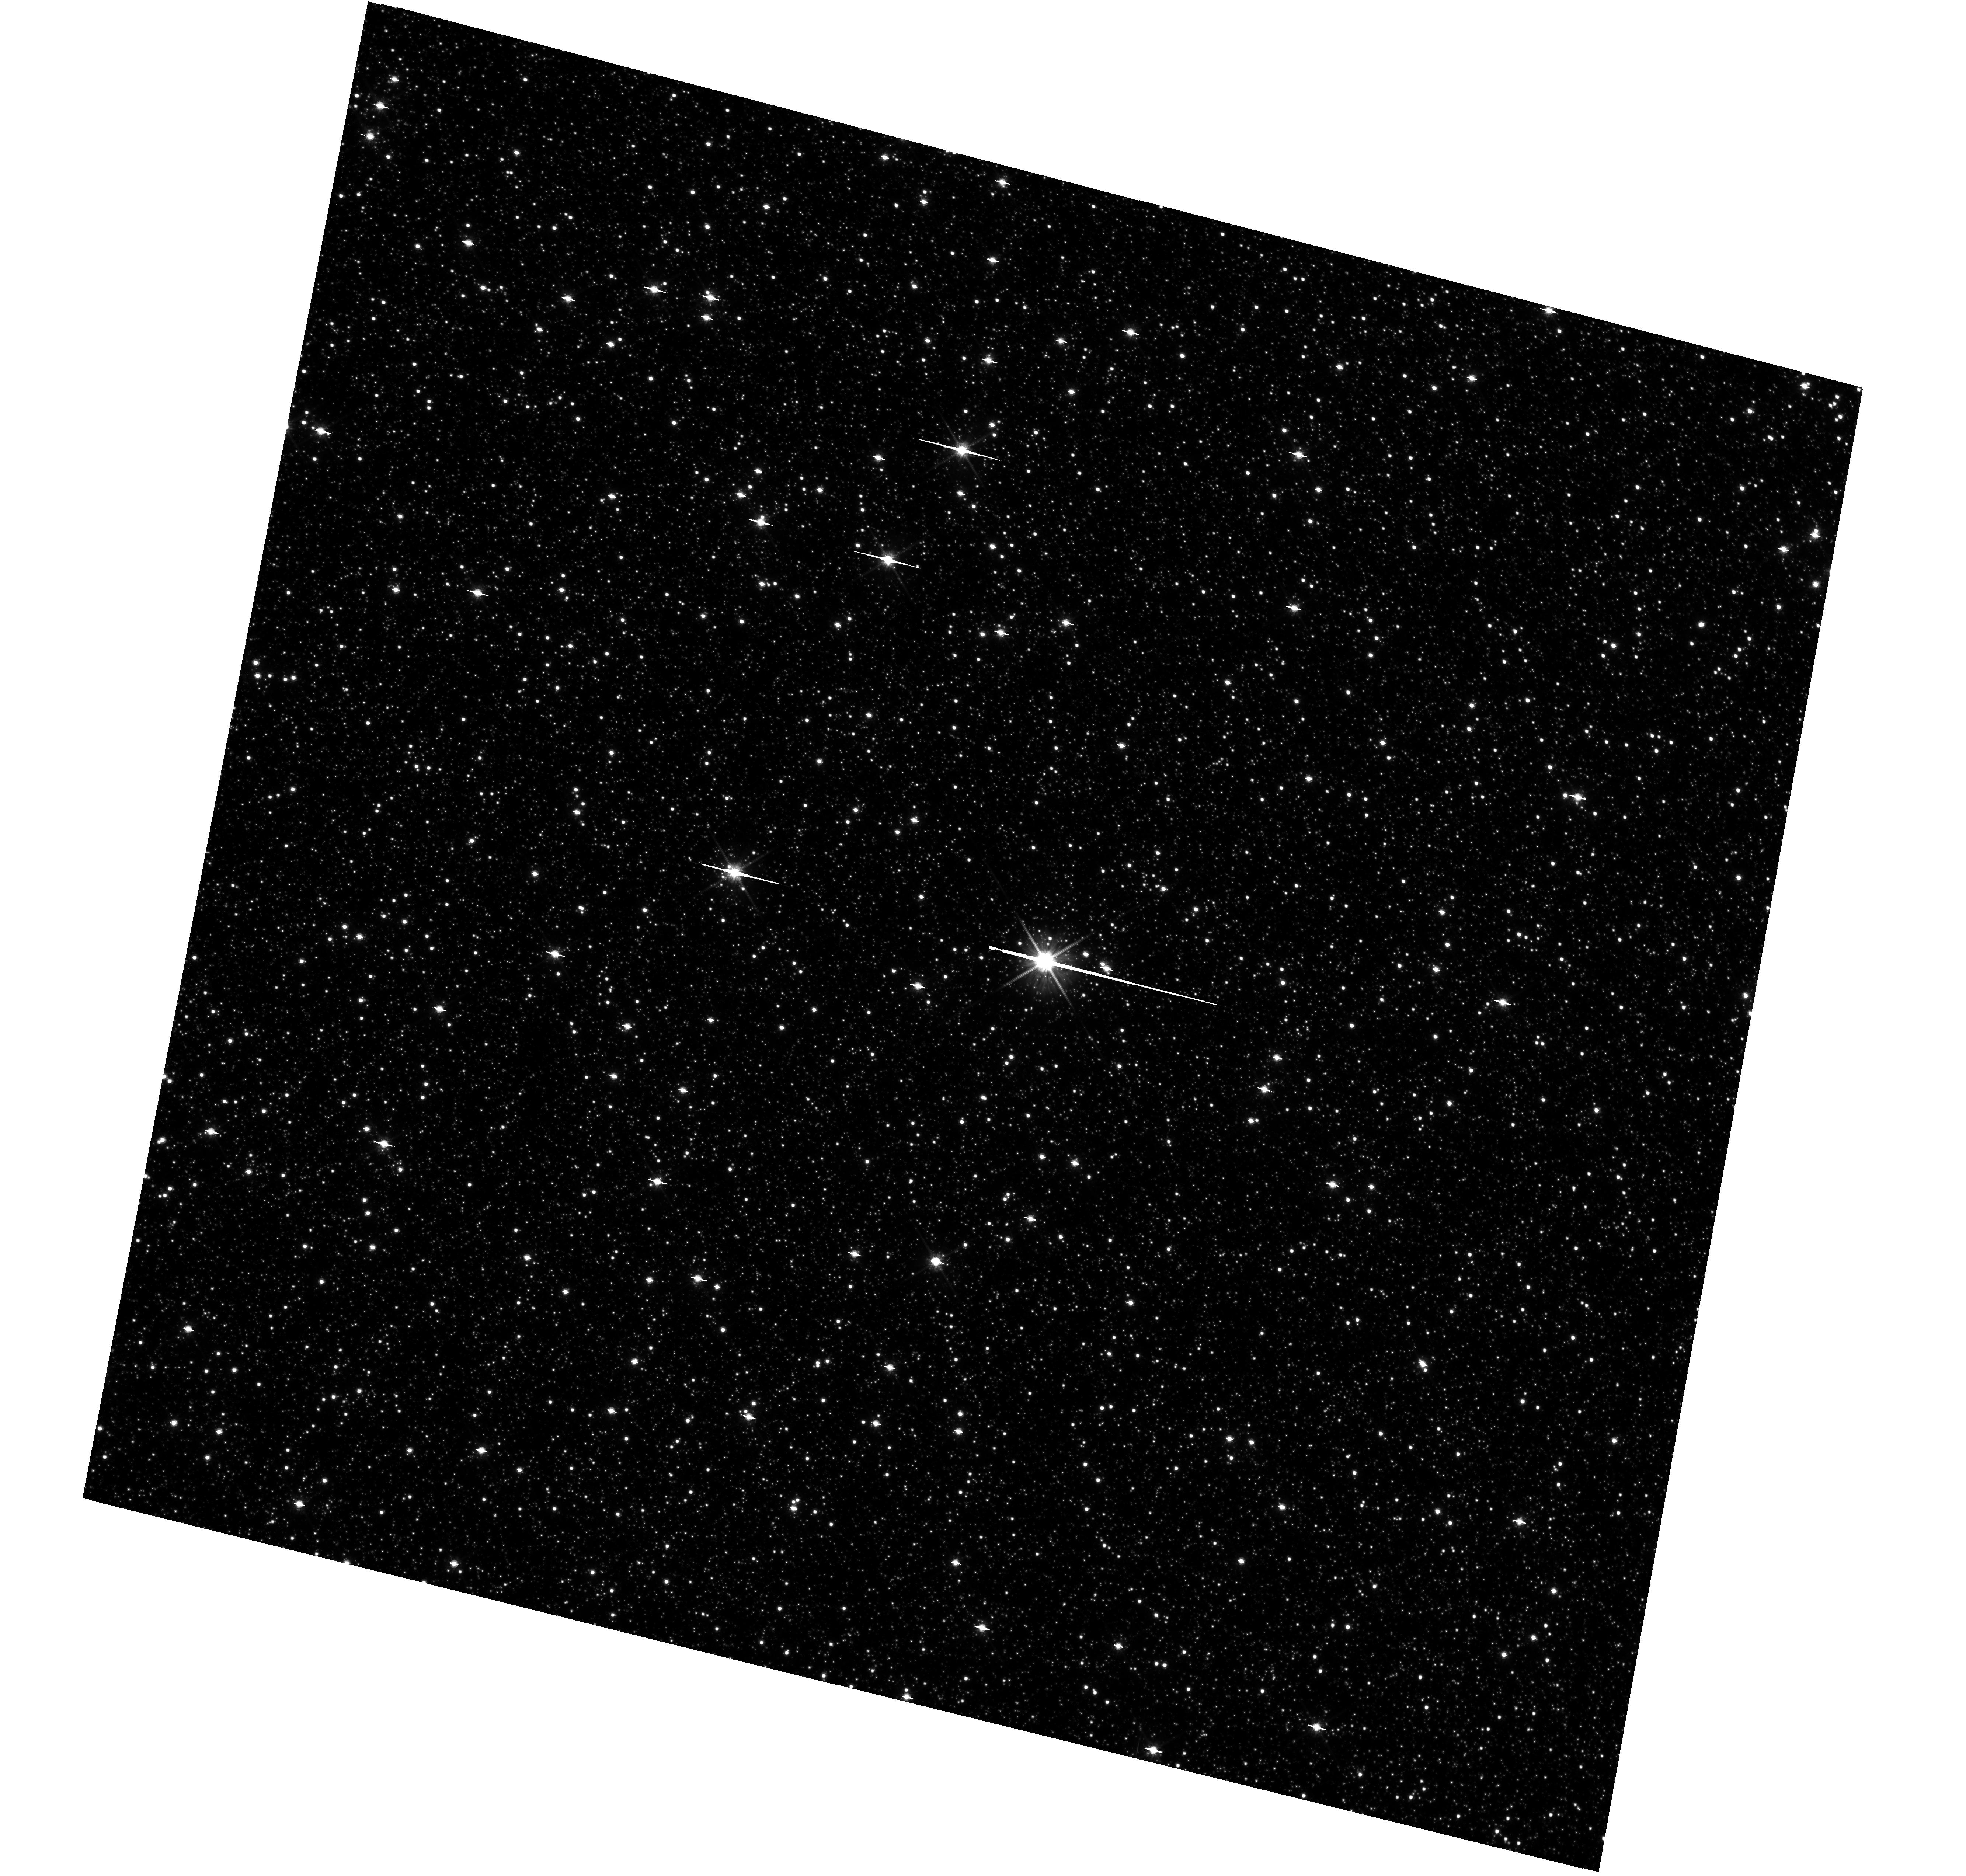
Target: BULGE-STANEK
Instrument: WFC3/UVIS
Filter: F814W
Exposure: 33 min
Observation ID: hst_12666_13_wfc3_uvis_f814w_ibom13

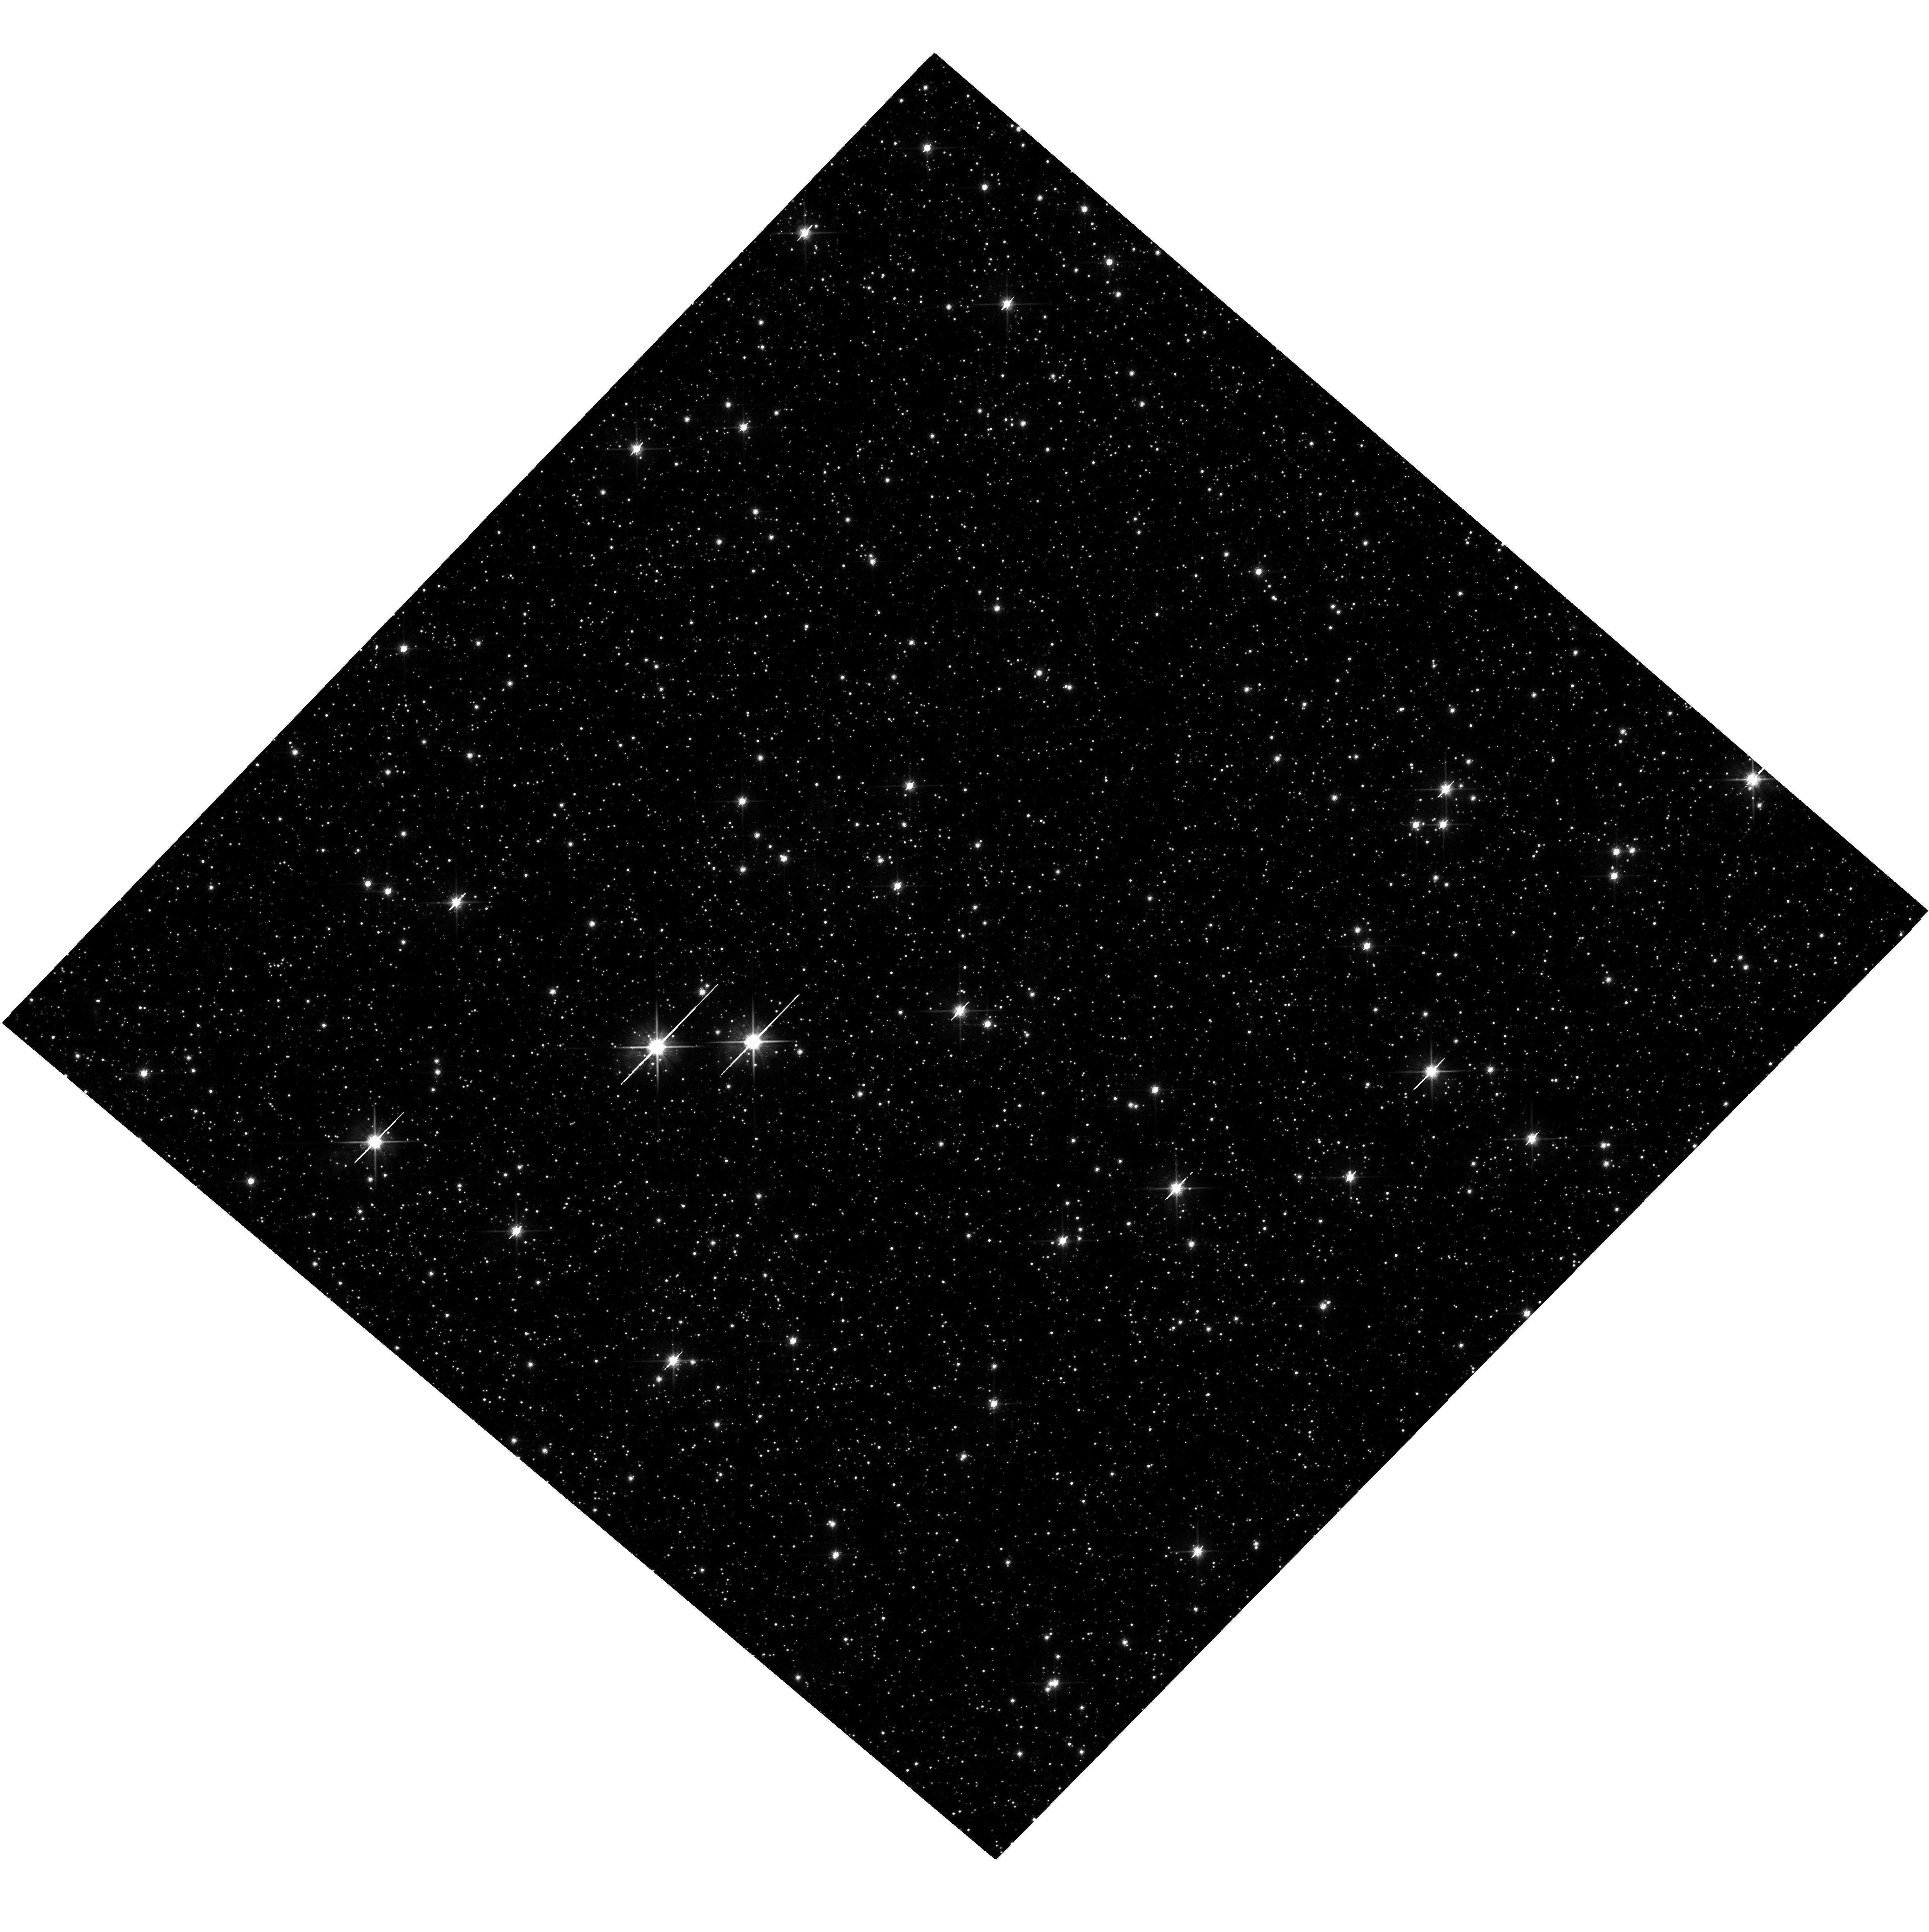
Target: BULGE-OGLE29
Instrument: WFC3/UVIS
Filter: F814W
Exposure: 36 min
Observation ID: hst_12666_23_wfc3_uvis_f814w_ibom23

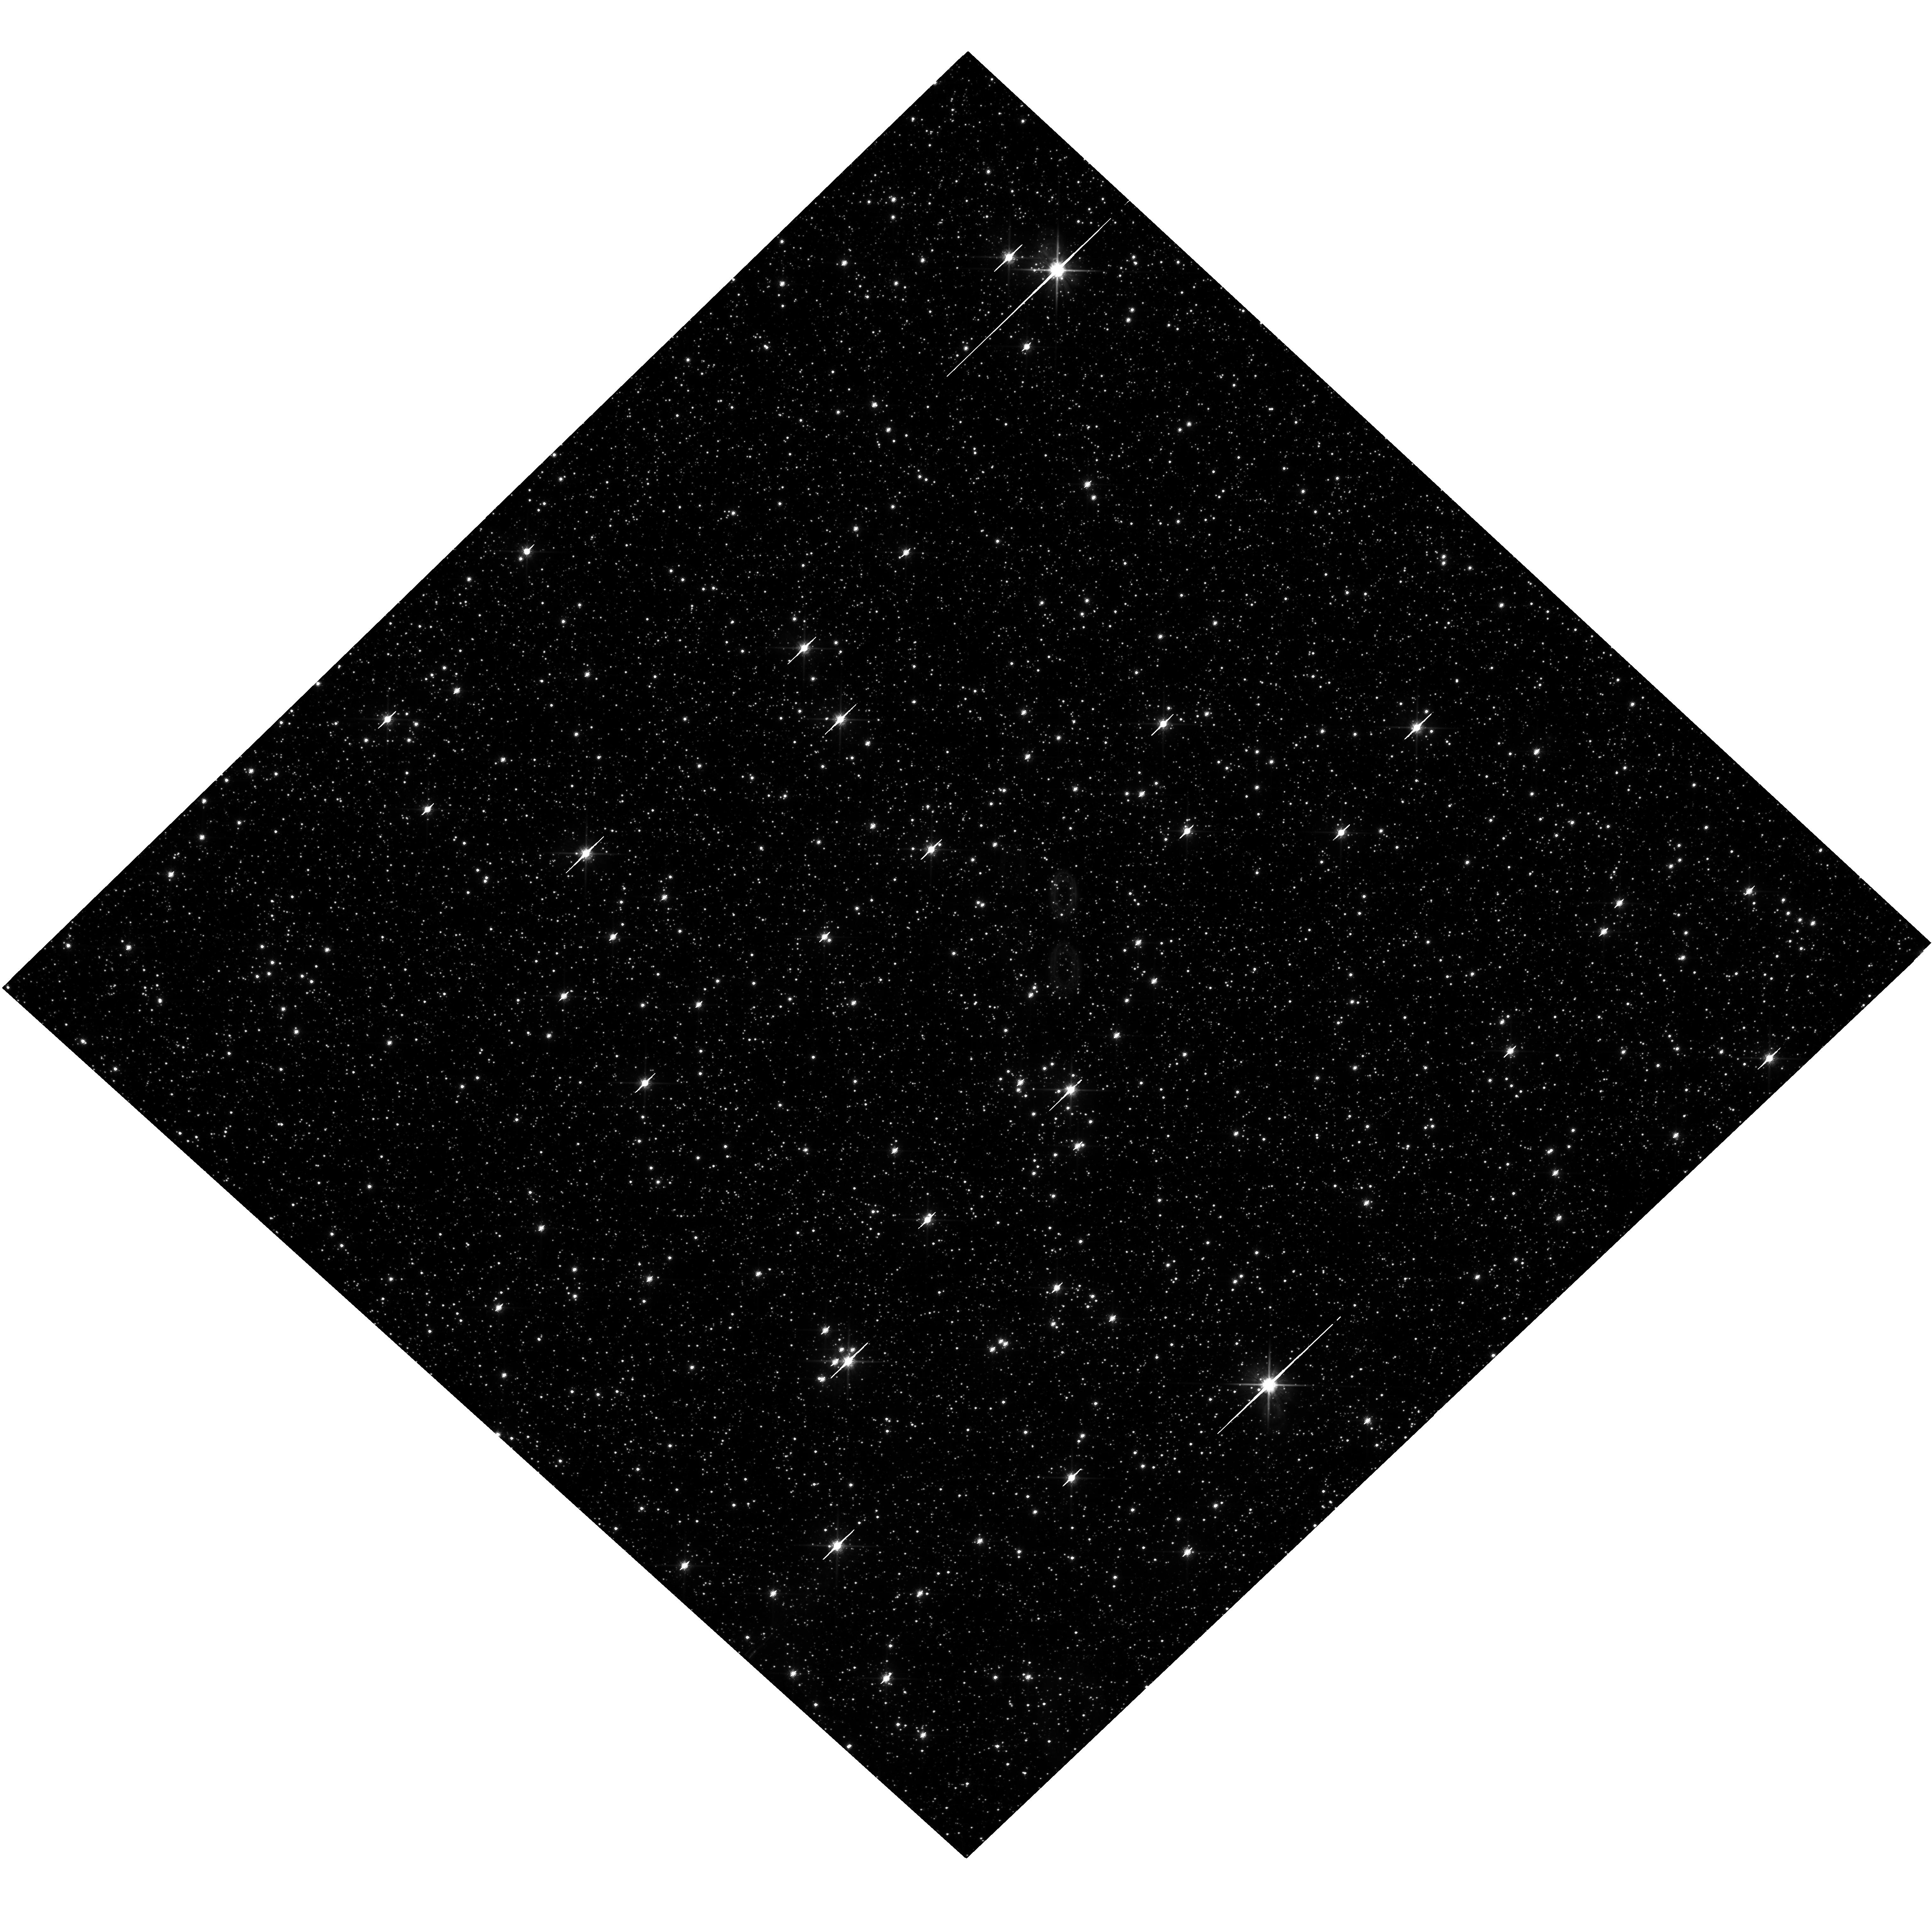
Target: BULGE-BAADE
Instrument: WFC3/UVIS
Filter: F814W
Exposure: 36 min
Observation ID: hst_12666_33_wfc3_uvis_f814w_ibom33

The WFC3 Galactic Bulge Treasury Program: Populations, Formation History, and Planets (PI: Brown, Thomas M.)

Exploiting the full power of the Wide Field Camera 3 (WFC3), we propose deep panchromatic imaging of four fields in the Galactic bulge. These data will enable a sensitive dissection of its stellar populations, using a new set of reddening-free photometric indices we have constructed from broad-band filters across UV, optical, and near-IR wavelengths. These indices will provide accurate temperatures and metallicities for hundreds of thousands of individual bulge stars. Proper motions of these stars derived from multi-epoch observations will allow separation of pure bulge samples from foreground disk contamination. Our catalogs of proper motions and panchromatic photometry will support a wide range of bulge studies. Using these photometric and astrometric tools, we will reconstruct the detailed star-formation history as a function of position within the bulge, and thus differentiate between rapid- and extended-formation scenarios. We will also measure the dependence of the stellar mass function on metallicity, revealing how the characteristic mass of star formation varies with chemistry. Our sample of bulge stars with accurate metallicities will include 12 candidate hosts of extrasolar planets. Planet frequency is correlated with metallicity in the solar neighborhood; our measurements will extend this knowledge to a remote environment with a very distinct chemistry. Our proposal also includes observations of six well-studied globular and open star clusters; these observations will serve to calibrate our photometric indices, provide empirical population templates, and transform the theoretical isochrone libraries into the WFC3 filter system. Besides enabling our own program, these products will provide powerful new tools for a host of other stellar-population investigations with HST/WFC3. We will deliver all of the products from this Treasury Program to the community in a timely fashion.